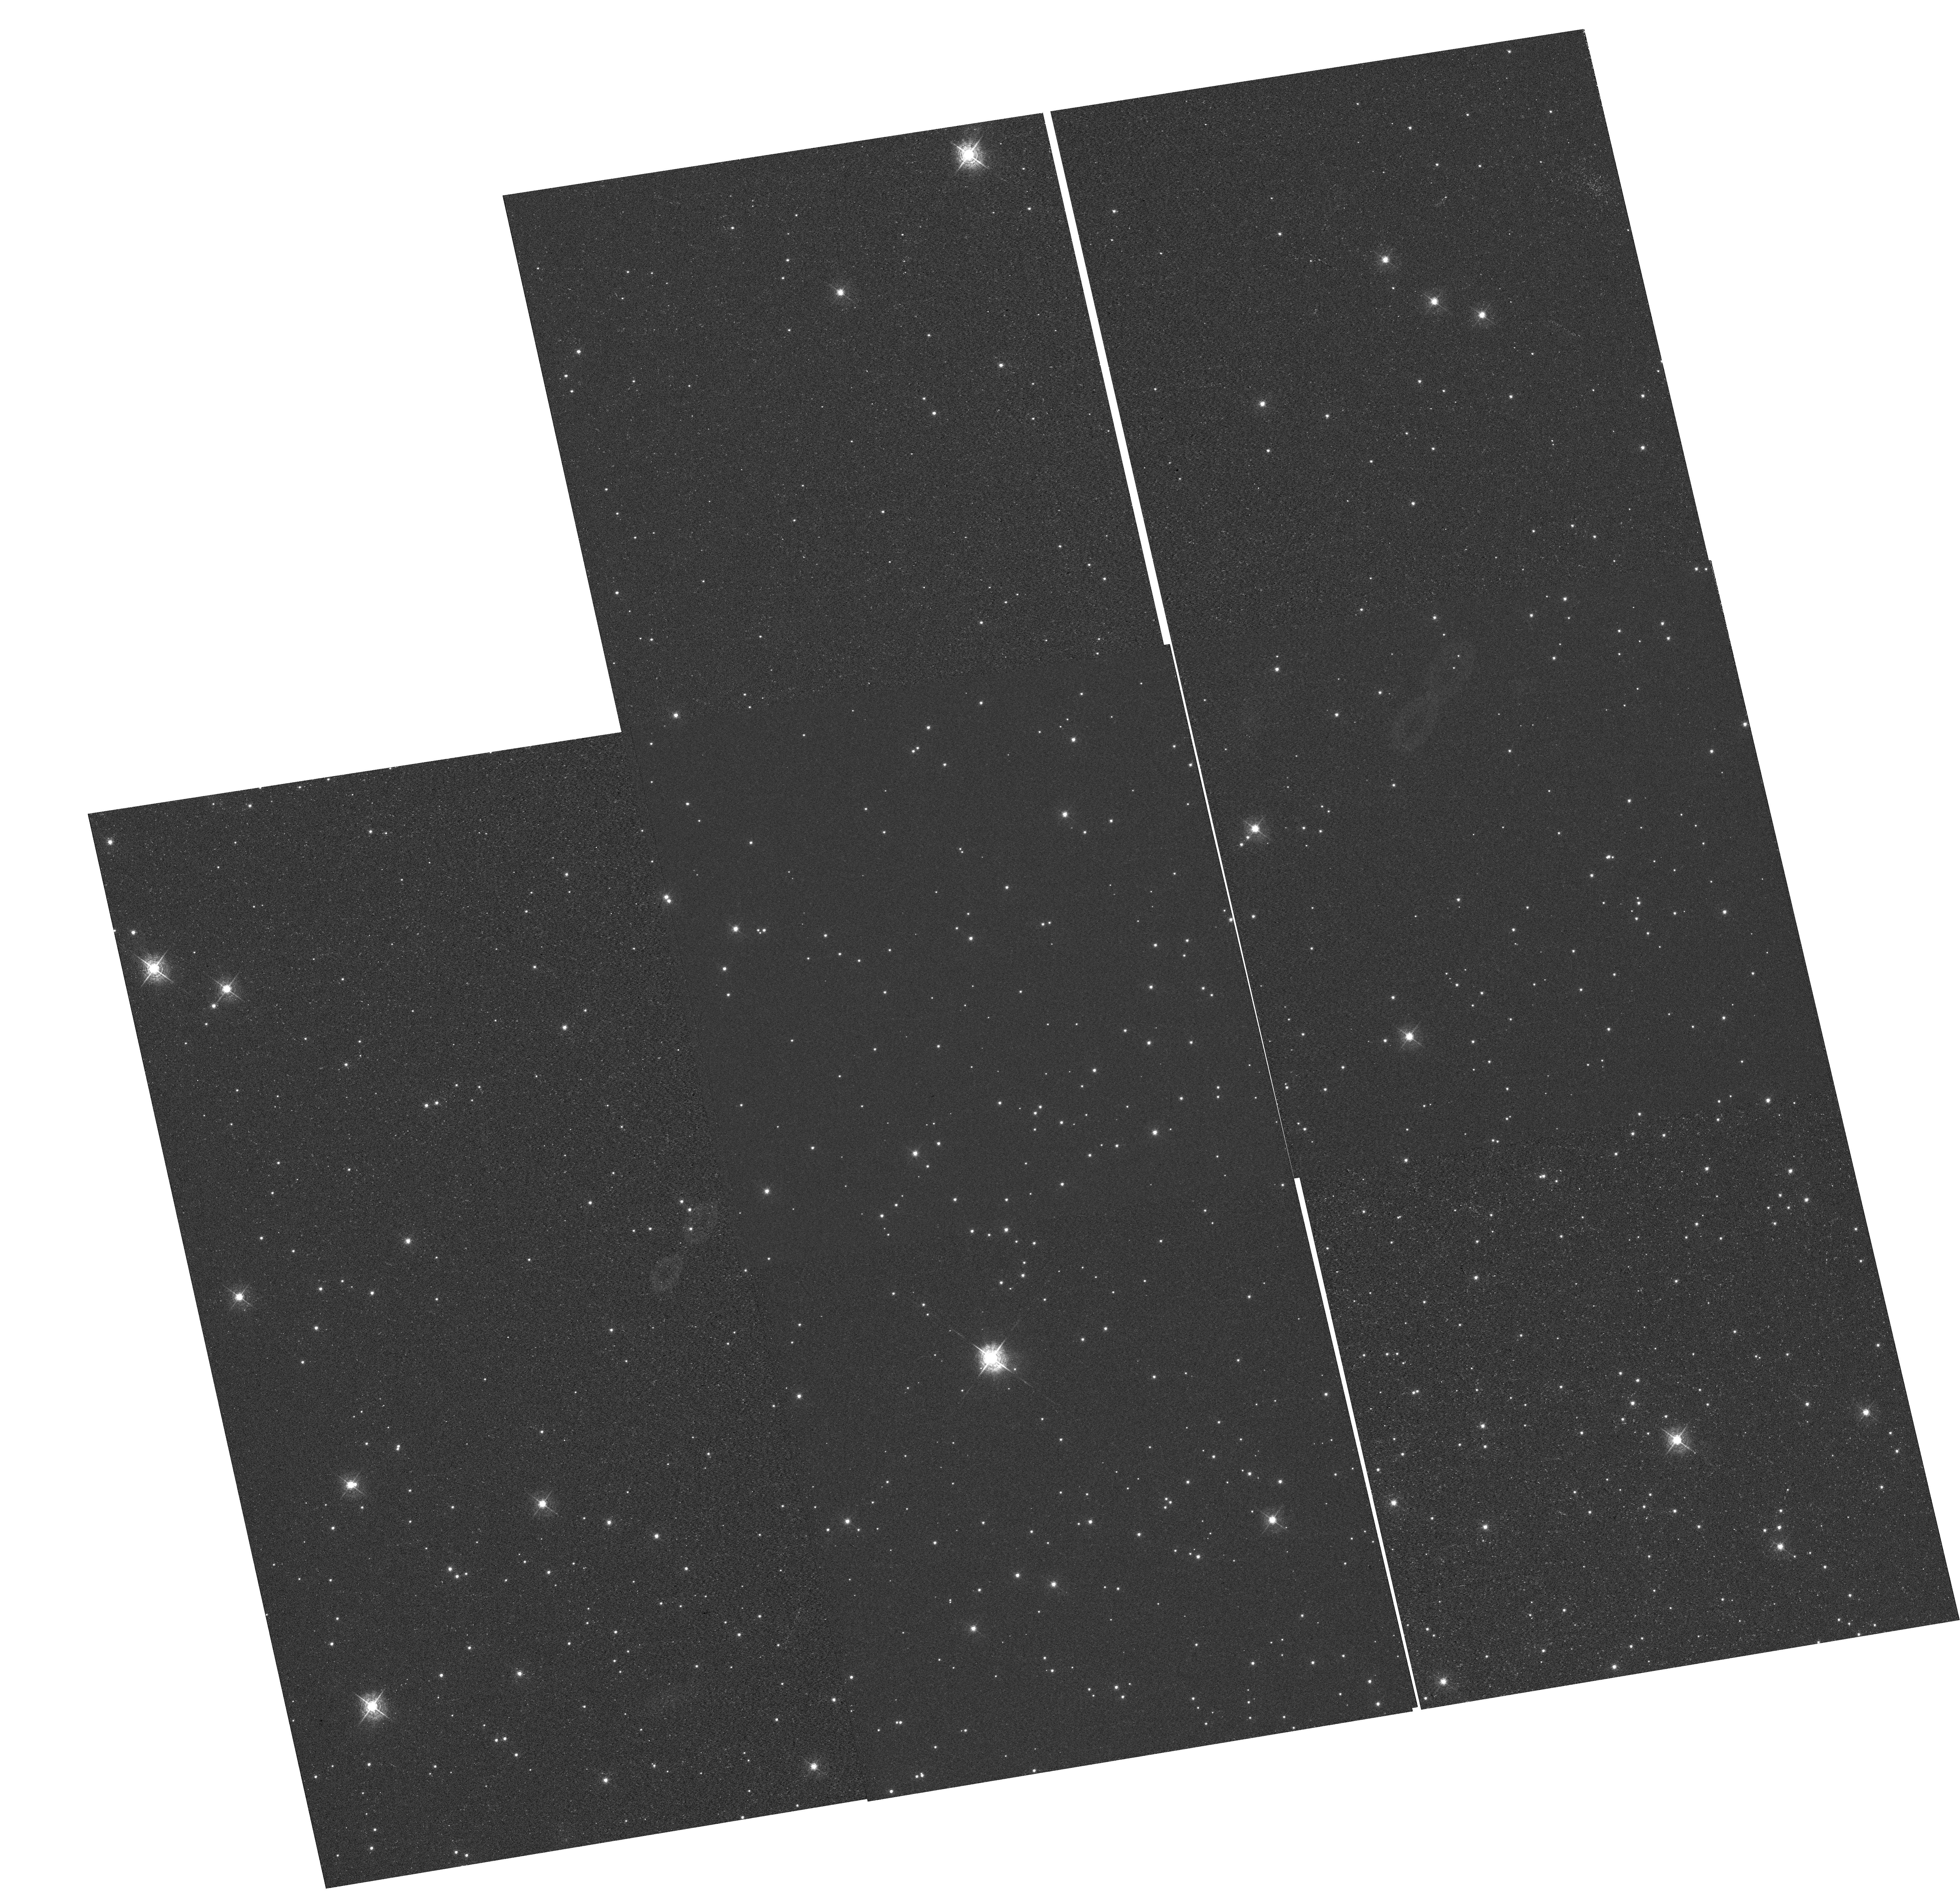
Target: NGC-6791. Instrument: WFC3/UVIS. Filter: F502N. Exposure: 24 min. Observation ID: hst_12379_01_wfc3_uvis_f502n_ibnh01

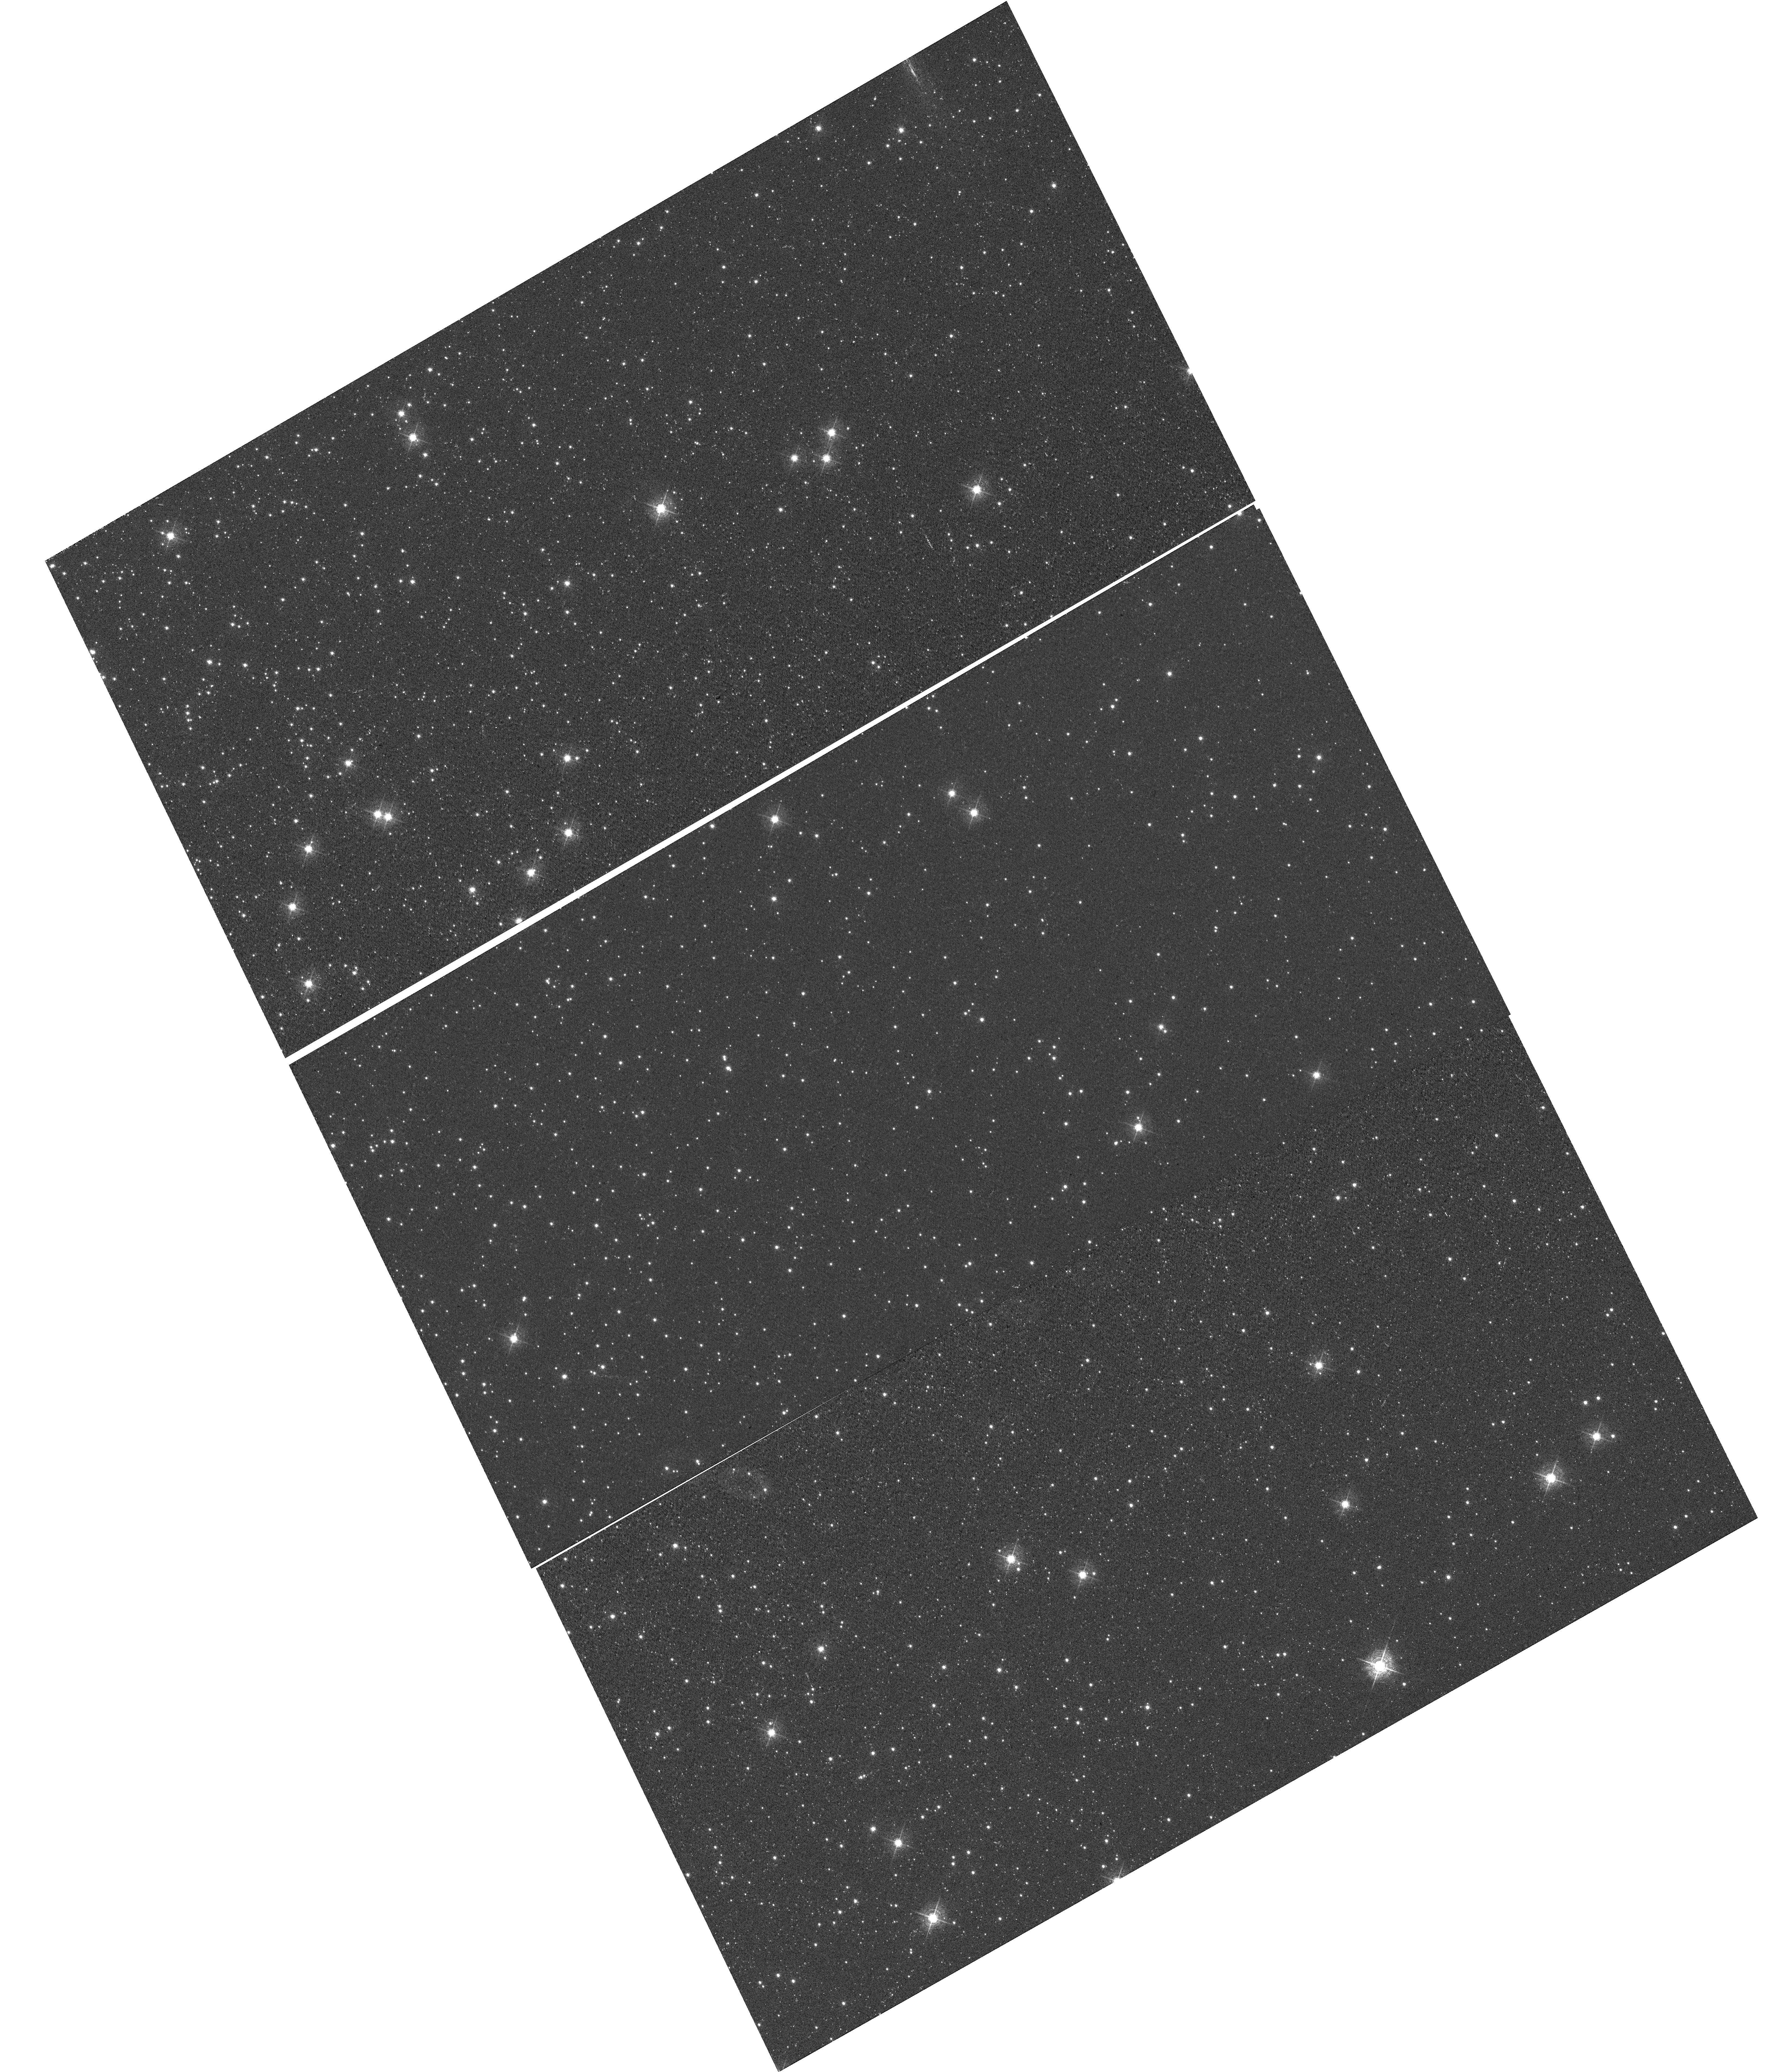
Target: NGC-104. Instrument: WFC3/UVIS. Filter: F502N. Exposure: 13 min. Observation ID: hst_12379_08_wfc3_uvis_f502n_ibnh08

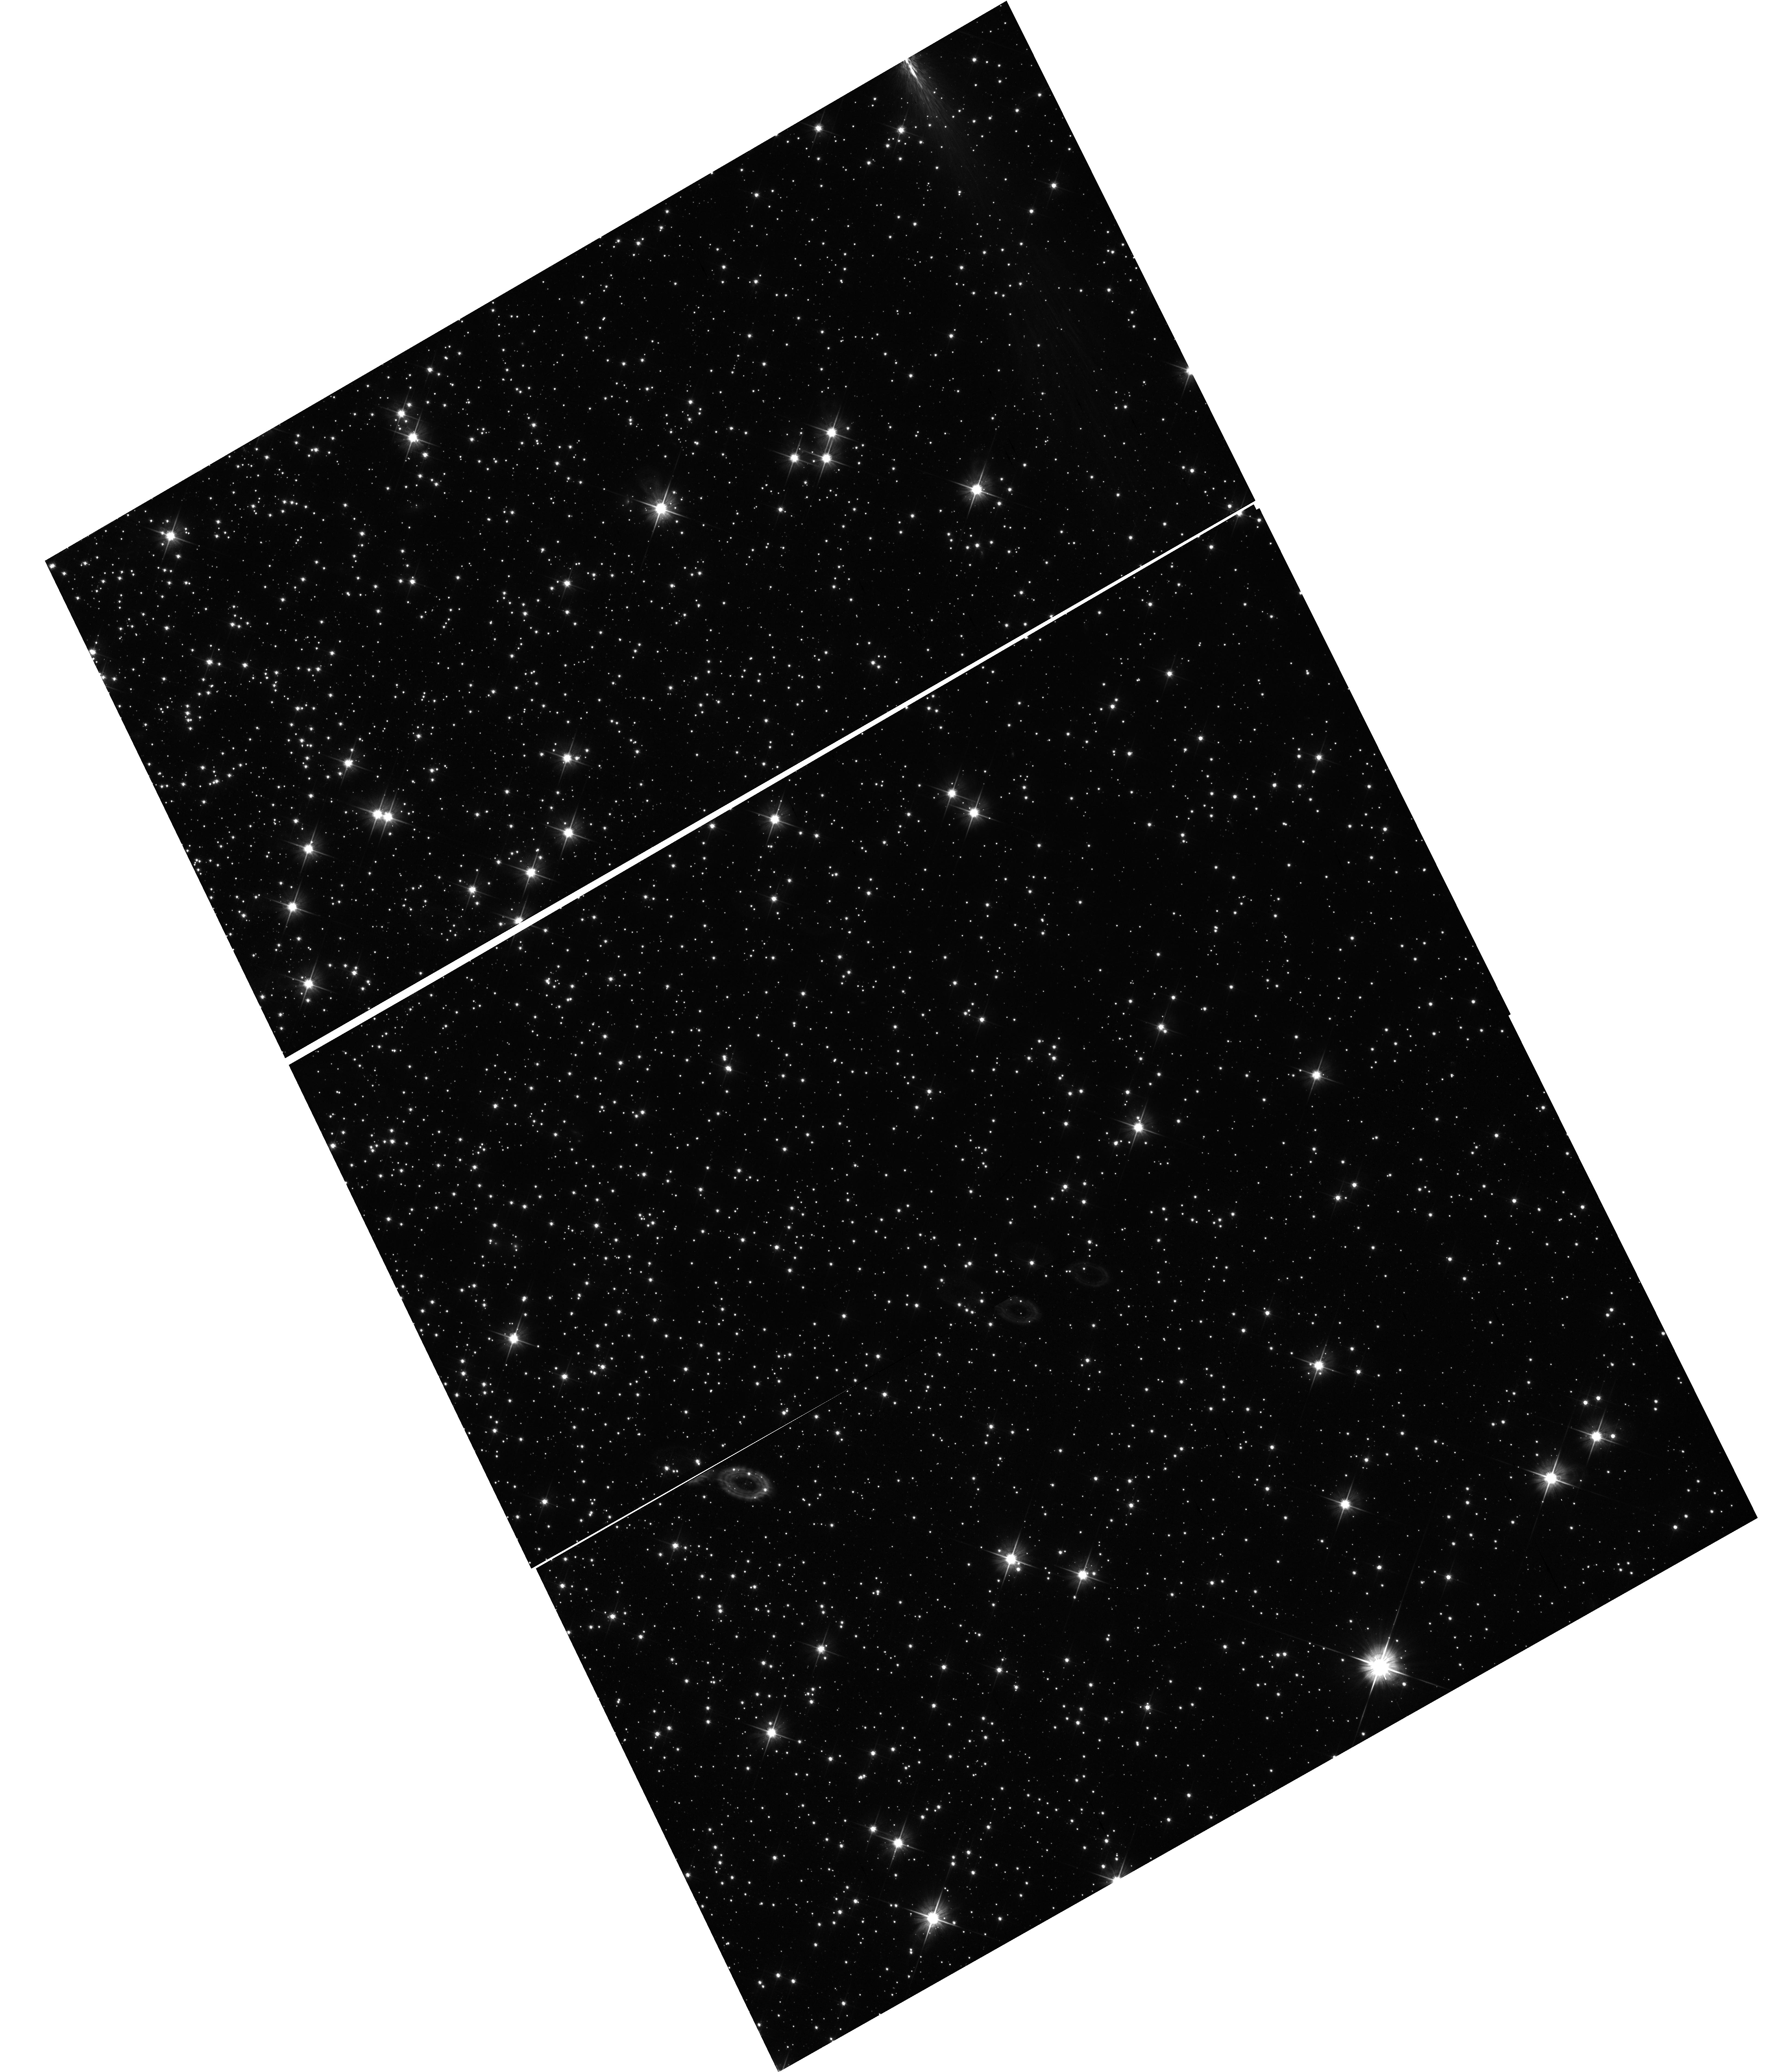
Target: NGC-104. Instrument: WFC3/UVIS. Filter: F606W. Exposure: 13 min. Observation ID: hst_12379_08_wfc3_uvis_f606w_ibnh08

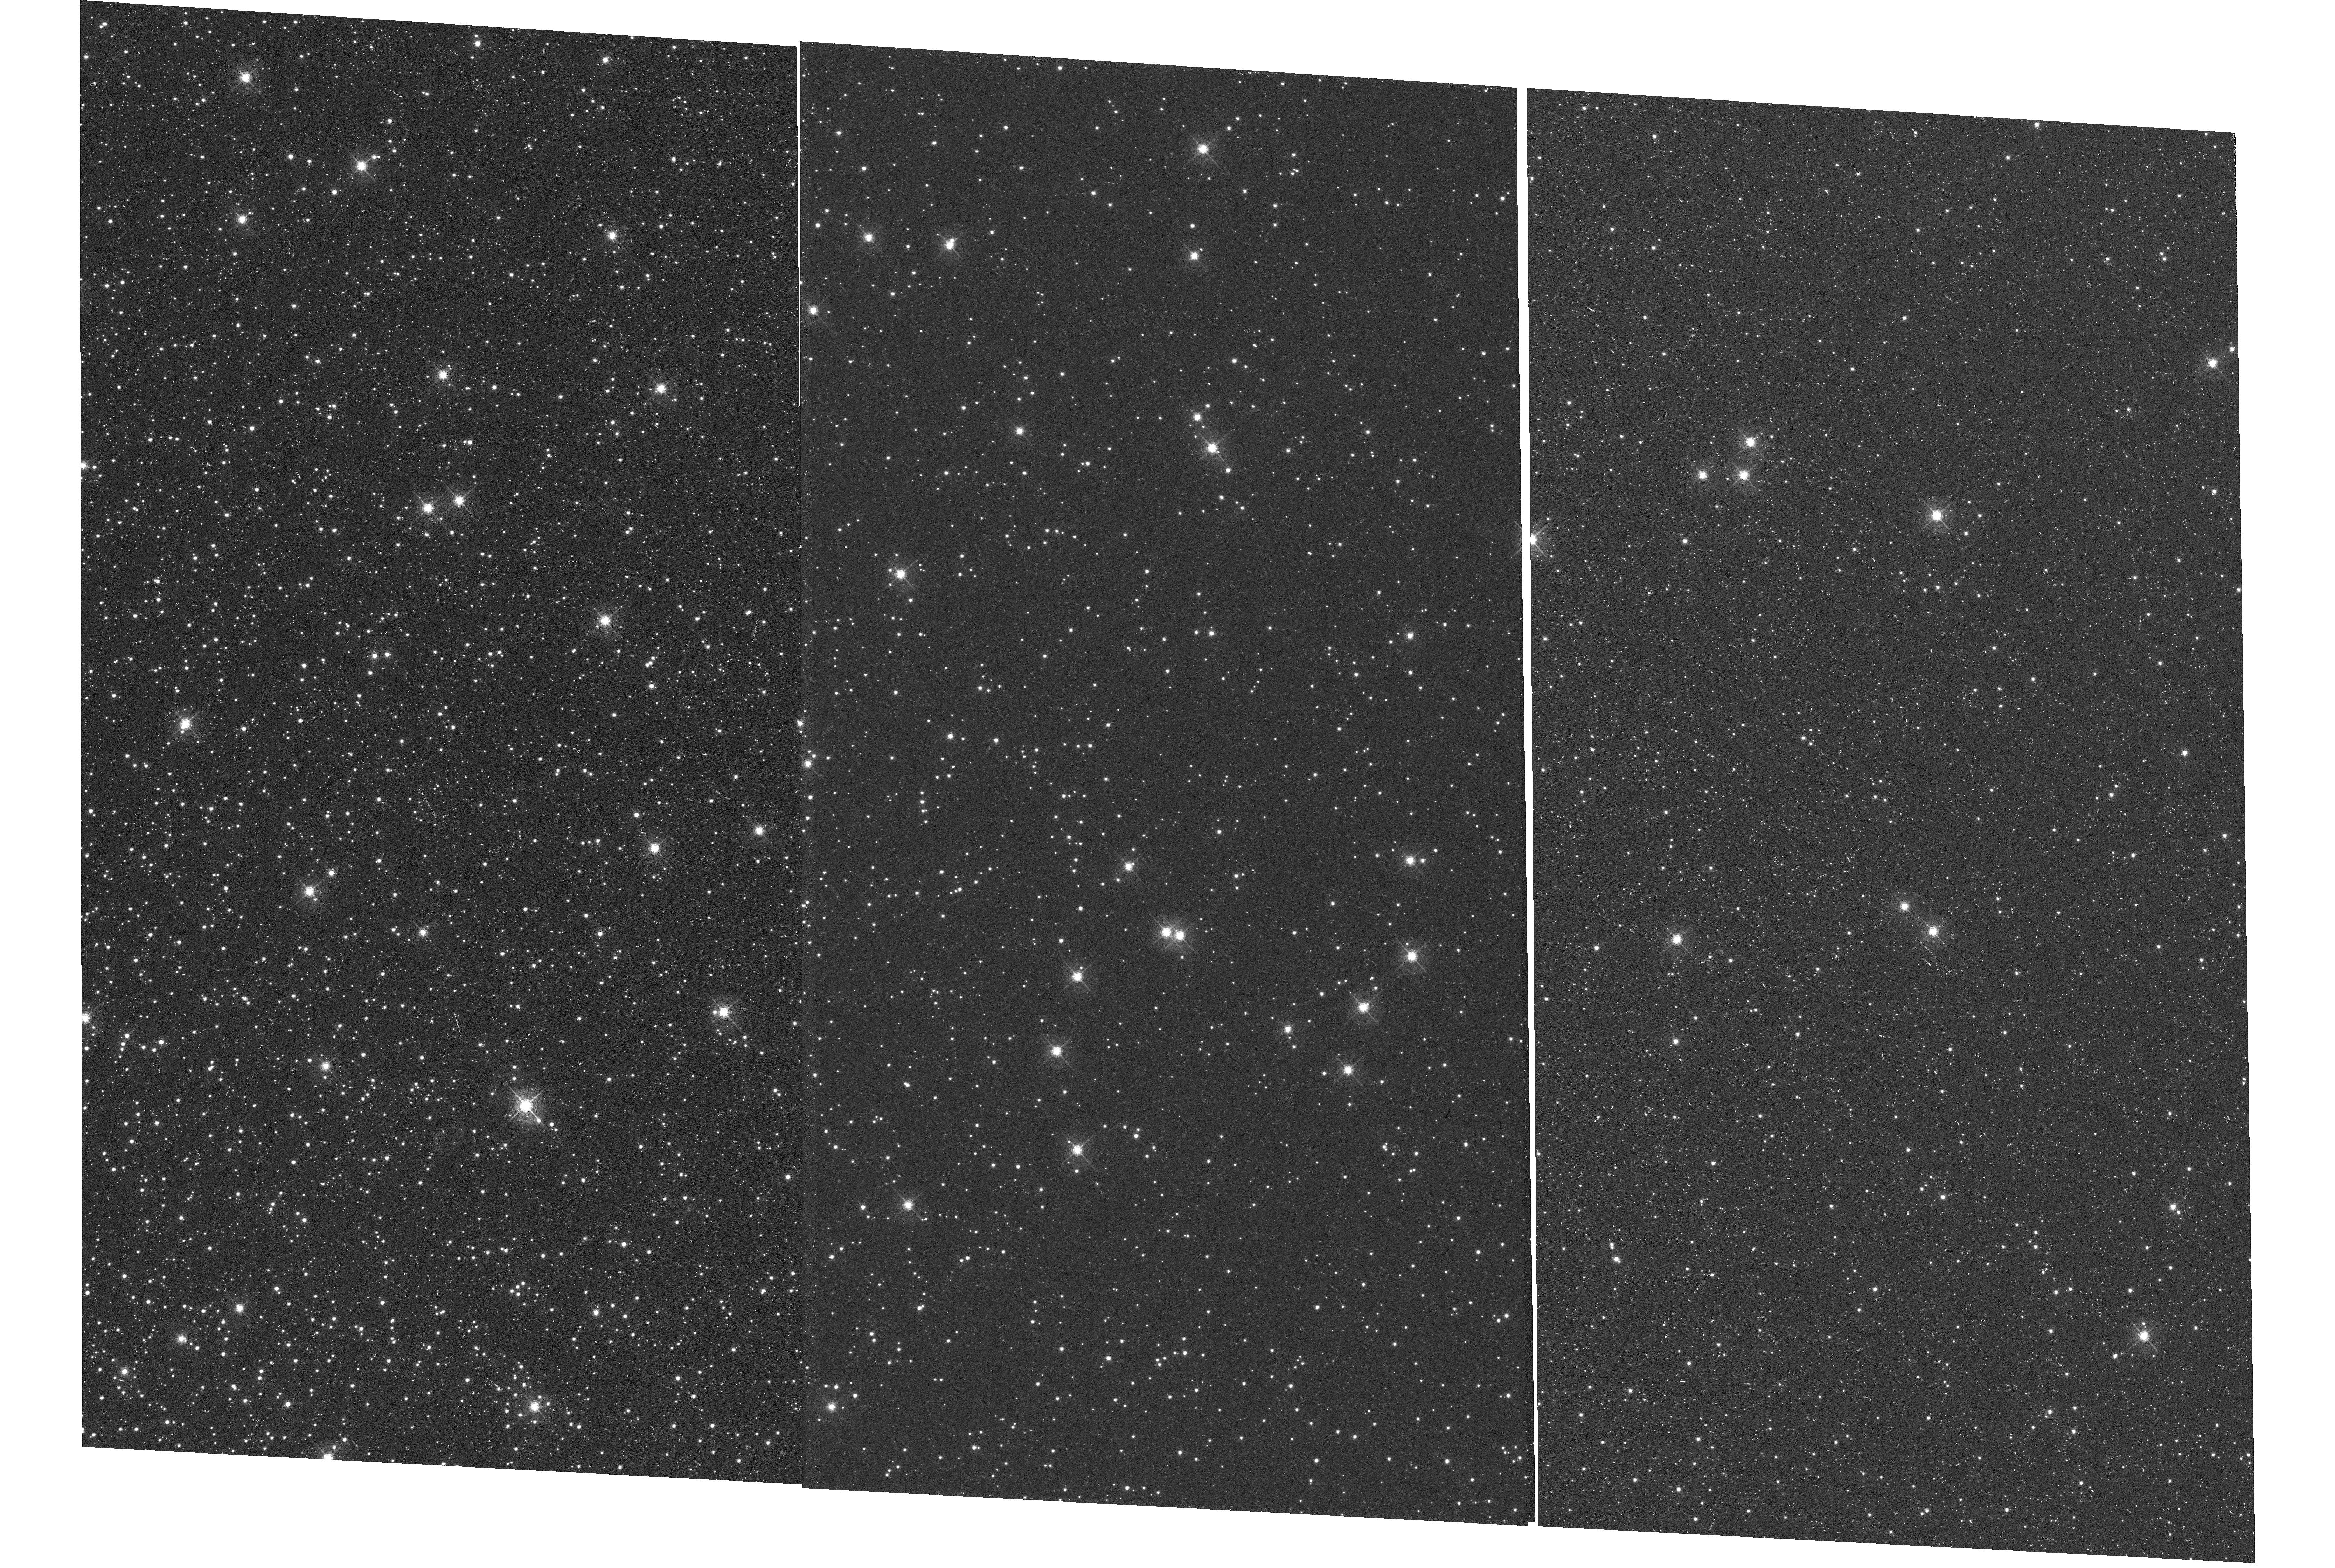
Target: NGC-104. Instrument: WFC3/UVIS. Filter: F502N. Exposure: 13 min. Observation ID: hst_12379_02_wfc3_uvis_f502n_ibnh02

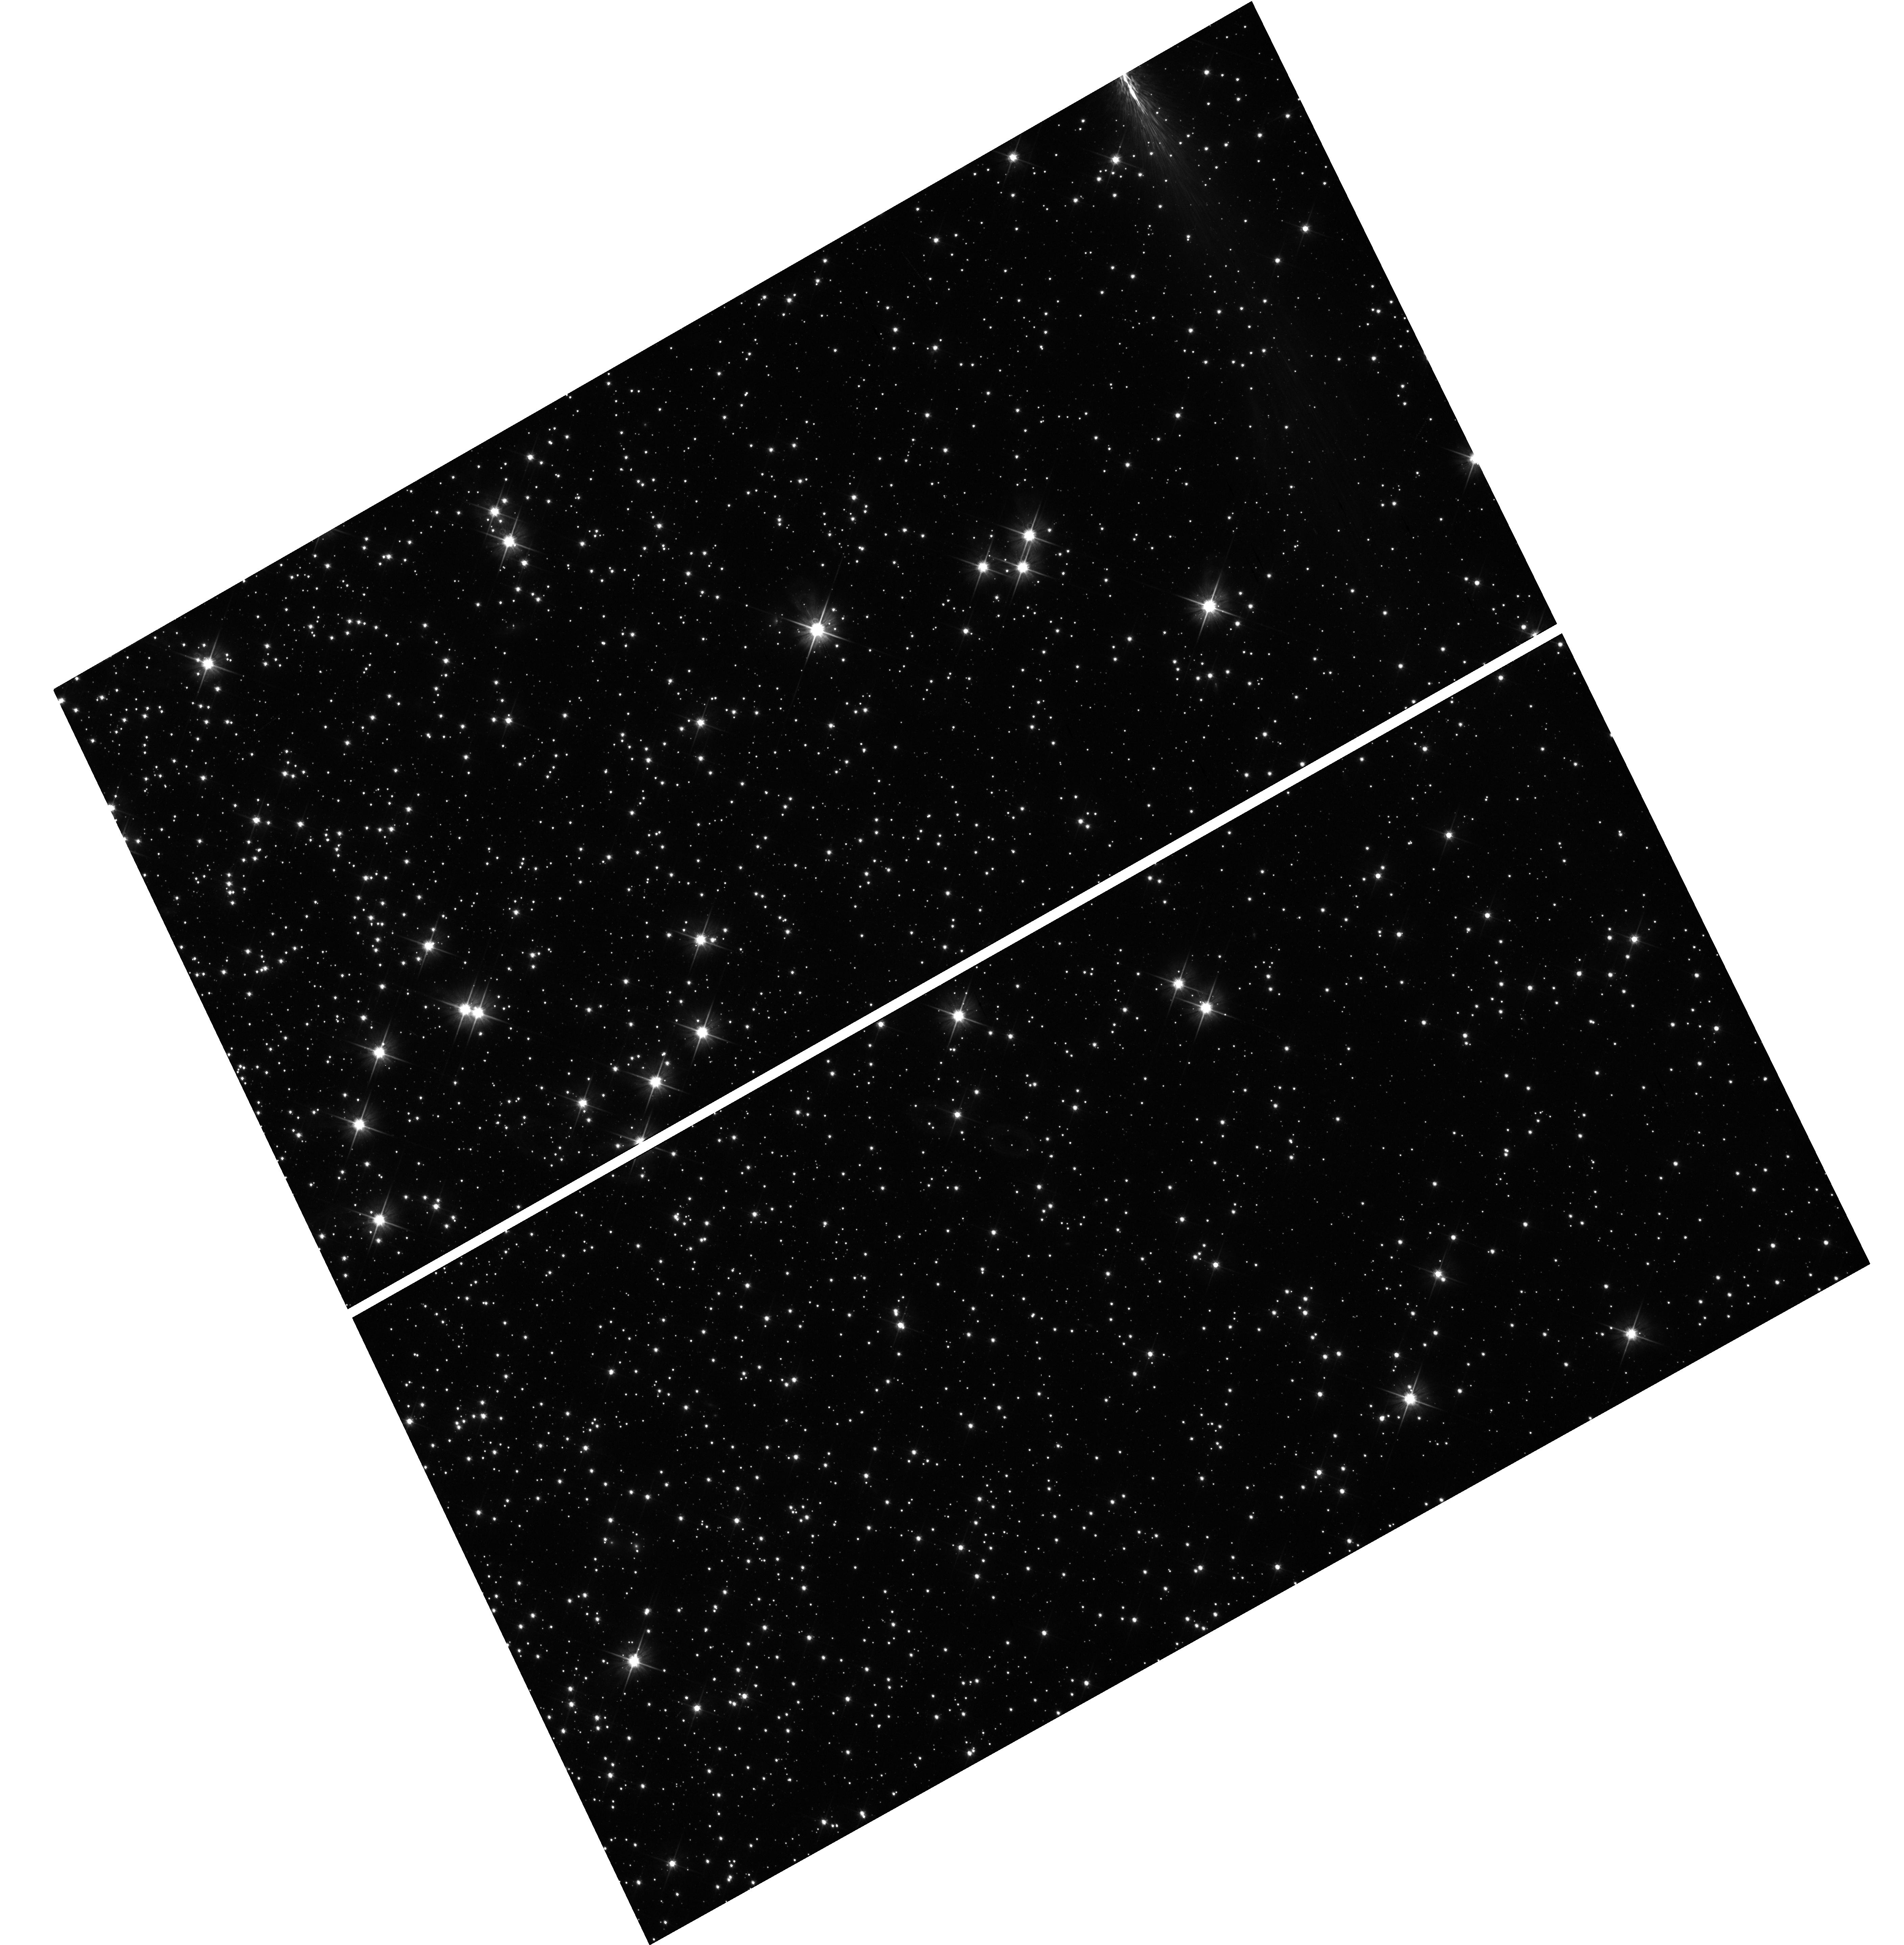
Target: NGC-104. Instrument: WFC3/UVIS. Filter: F606W. Exposure: 6 min. Observation ID: hst_12379_13_wfc3_uvis_f606w_ibnh13

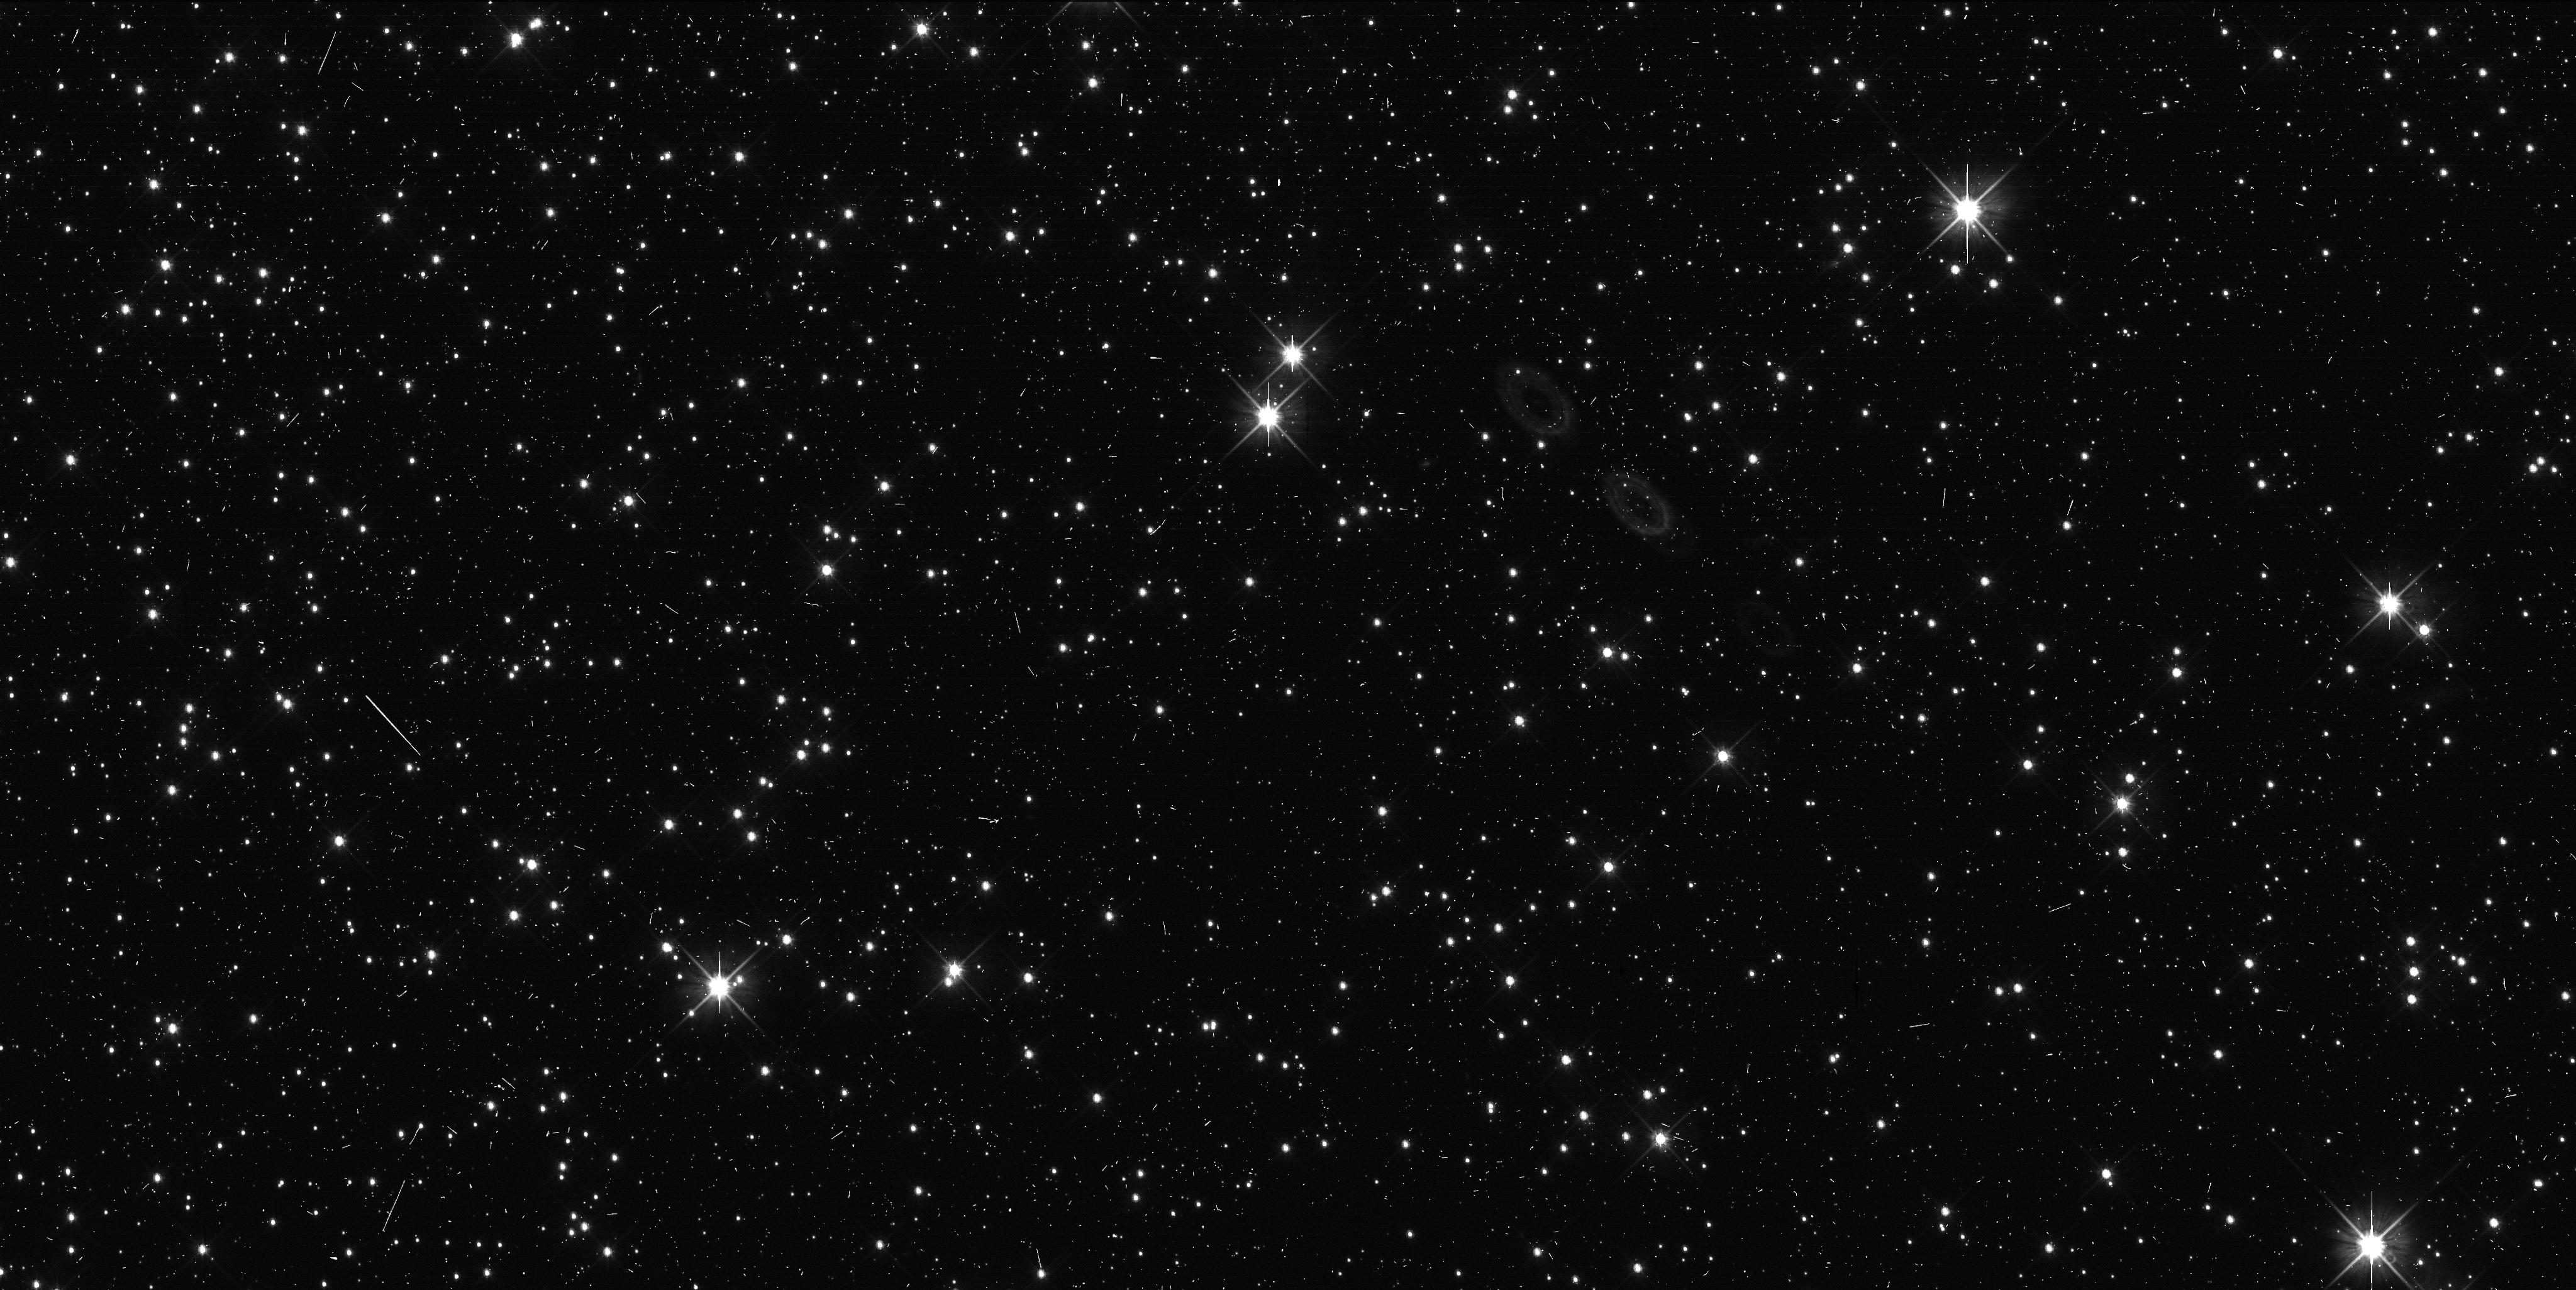
Target: NGC-104. Instrument: WFC3/UVIS. Filter: F606W. Exposure: 6 min. Observation ID: ibnh14x5q

UVIS CTE Monitor: Star Clusters (PI: Noeske, Kai G.)

*** NOTE 2: 2ND CHANGE MAR 26 2011: VISIT 13 HAD FAILED. APPROVED FOR REPETITION. *** *** NEW VISIT 14 IS IDENTICAL TO FORMER VISIT 13, WITH EXCEPTIONS THAT SOME SUBEXPOSURES ARE REMOVED. *** *** SEE OBSERVING DESCRIPTION FOR DETAILS. *** *** NOTE: THIS IS A CHANGED PHASE II PROPOSAL AFTER VISITS 1, 2, 7 HAD BEEN EXECUTED *** *** CHANGES BECAME NECESSARY AFTER ANALYSIS OF INCOMING CALIBRATION DATA FROM 12379 AND 12348 *** *** THIS REVISED PHASE II (submission 14FEB2011) ADDS THE EVALUATION OF CHARGE INJECTION*** The changes amount to: 1) dropping the 3rd epoch (August 2011) of external CTE monitoring (3 orbits) 2) simplifying the CTE monitor observations in the second epoch (March 2011), freeing up 1 orbit 3) using the freed up orbits from 1) and 2), together with two additional external orbits that we were granted, to thoroughly assess the data quality of charge - injected data under realistic observing setups. These charge-injected observations will be obtained during the 2nd epoch of the CTE monitor program, in the March 2011 window. ----------- Original Text prior to 14 Feb 2011 below this line --------------------- This program extends the Cycle 17 external CTE calibration (CAL/WFC3 ID 11924) program for WFC3/UVIS over Cycle 18. Targets are (i) the sparse cluster NGC 6791 observed in Cycle 17, to continue a consistent set of observations that allows to isolate the time evolution of the CTE, and (ii) a denser field in 47 Tuc (NGC 104). The latter will provide data to measure the dependence of the CTE on field crowding. It will also provide a consistent comparison between the CTE evolution of WFC3/UVIS and that of ACS/WFC at the same time into the flight (1 year), because ACS/WFC CTE data were based on 47 Tuc observations. Additional observations of 47 Tuc in the CVZ will provide a wide range of background levels to measure the background dependence of the UVIS CTE. Goals are (i) the continued monitoring of the time evolution of the WFC3/UVIS CTE, (ii) establishing the detector X, Y dependence of the CTE, (iii) CTE dependence of the background level and (iv) an improved CTE correction model based on these measurements. These goals include CTE effects on both photometry and astrometry.